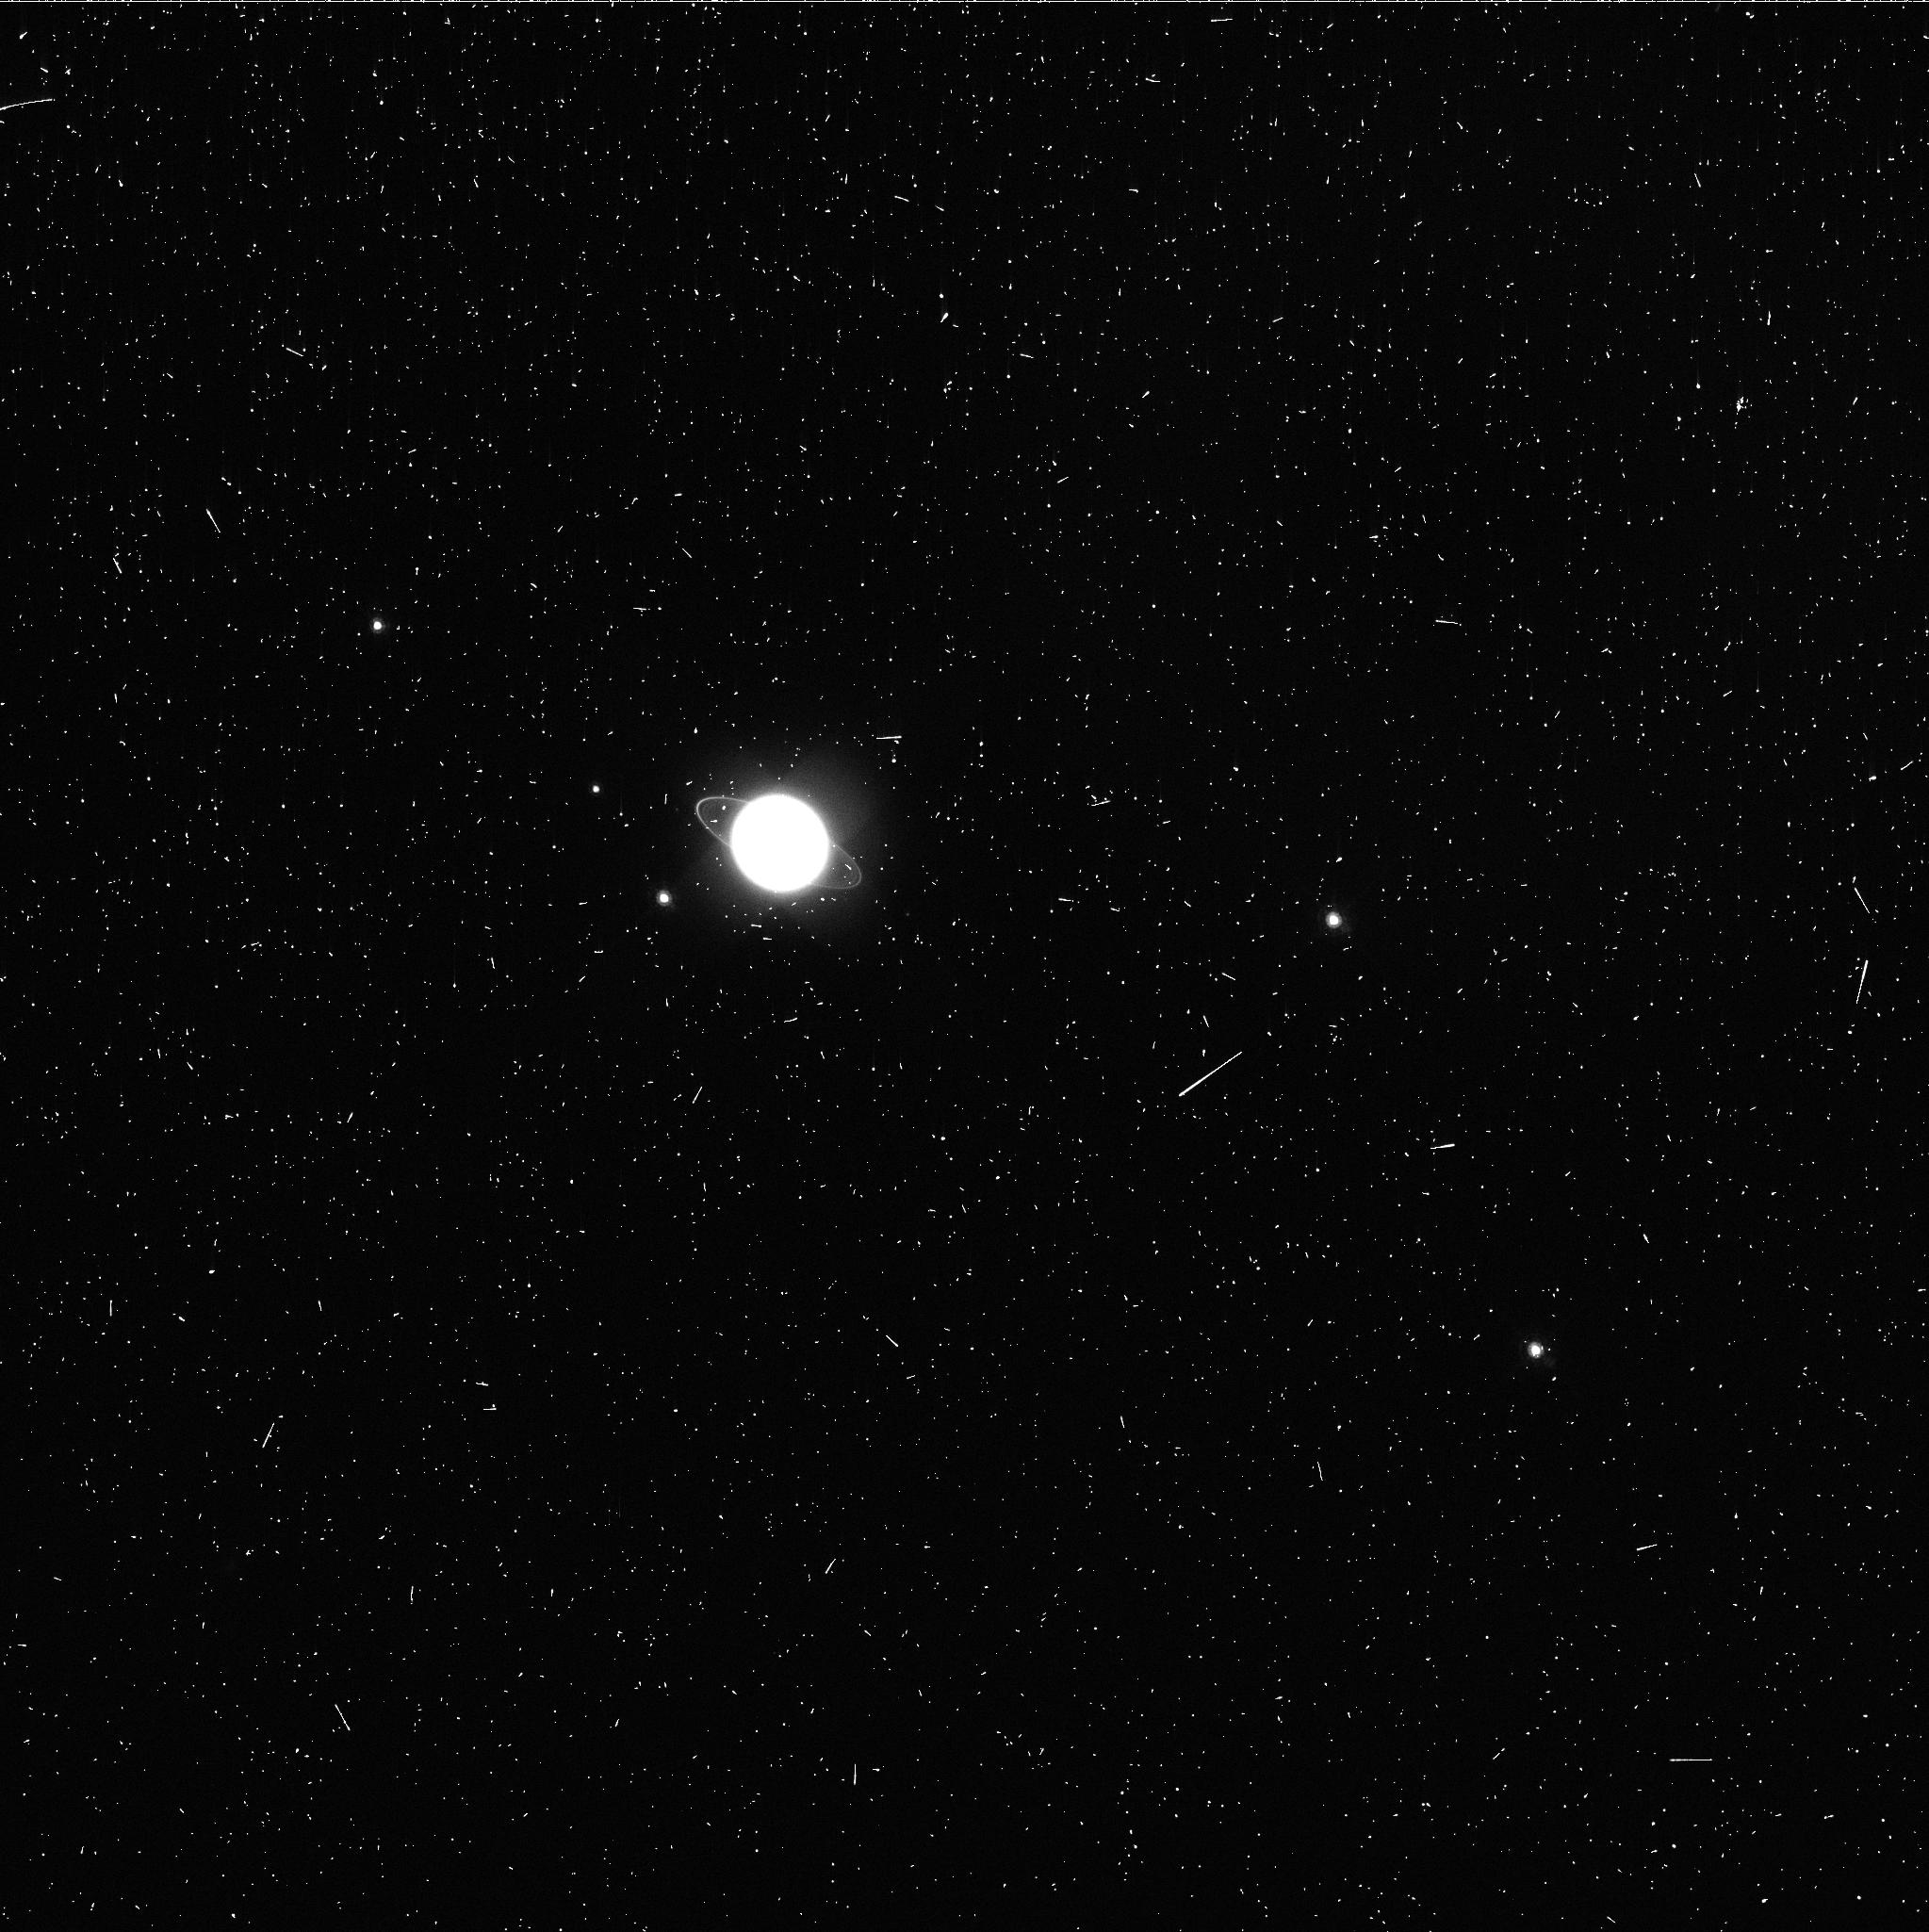
Target: URANUS. Instrument: WFC3/UVIS. Filter: FQ727N. Exposure: 4 min. Observation ID: ibxw02t1q

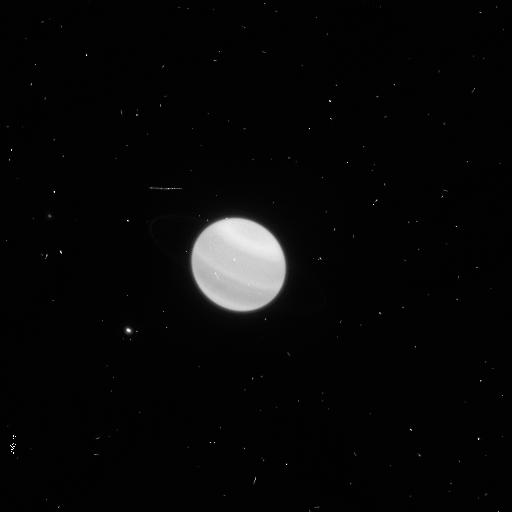
Target: URANUS. Instrument: WFC3/UVIS. Filter: F953N. Exposure: 4 min. Observation ID: ibxw02syq

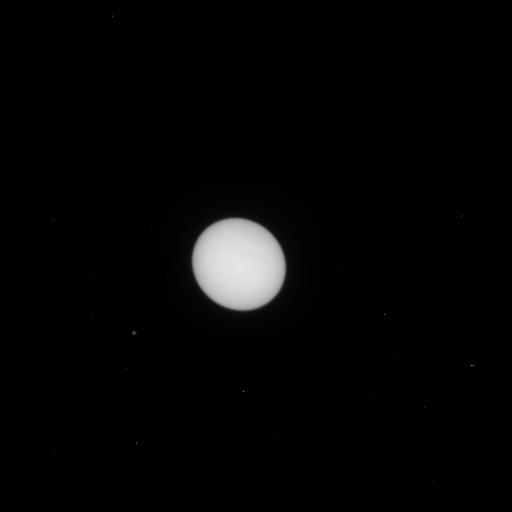
Target: URANUS. Instrument: WFC3/UVIS. Filter: F631N. Exposure: 1 min. Observation ID: ibxw02suq

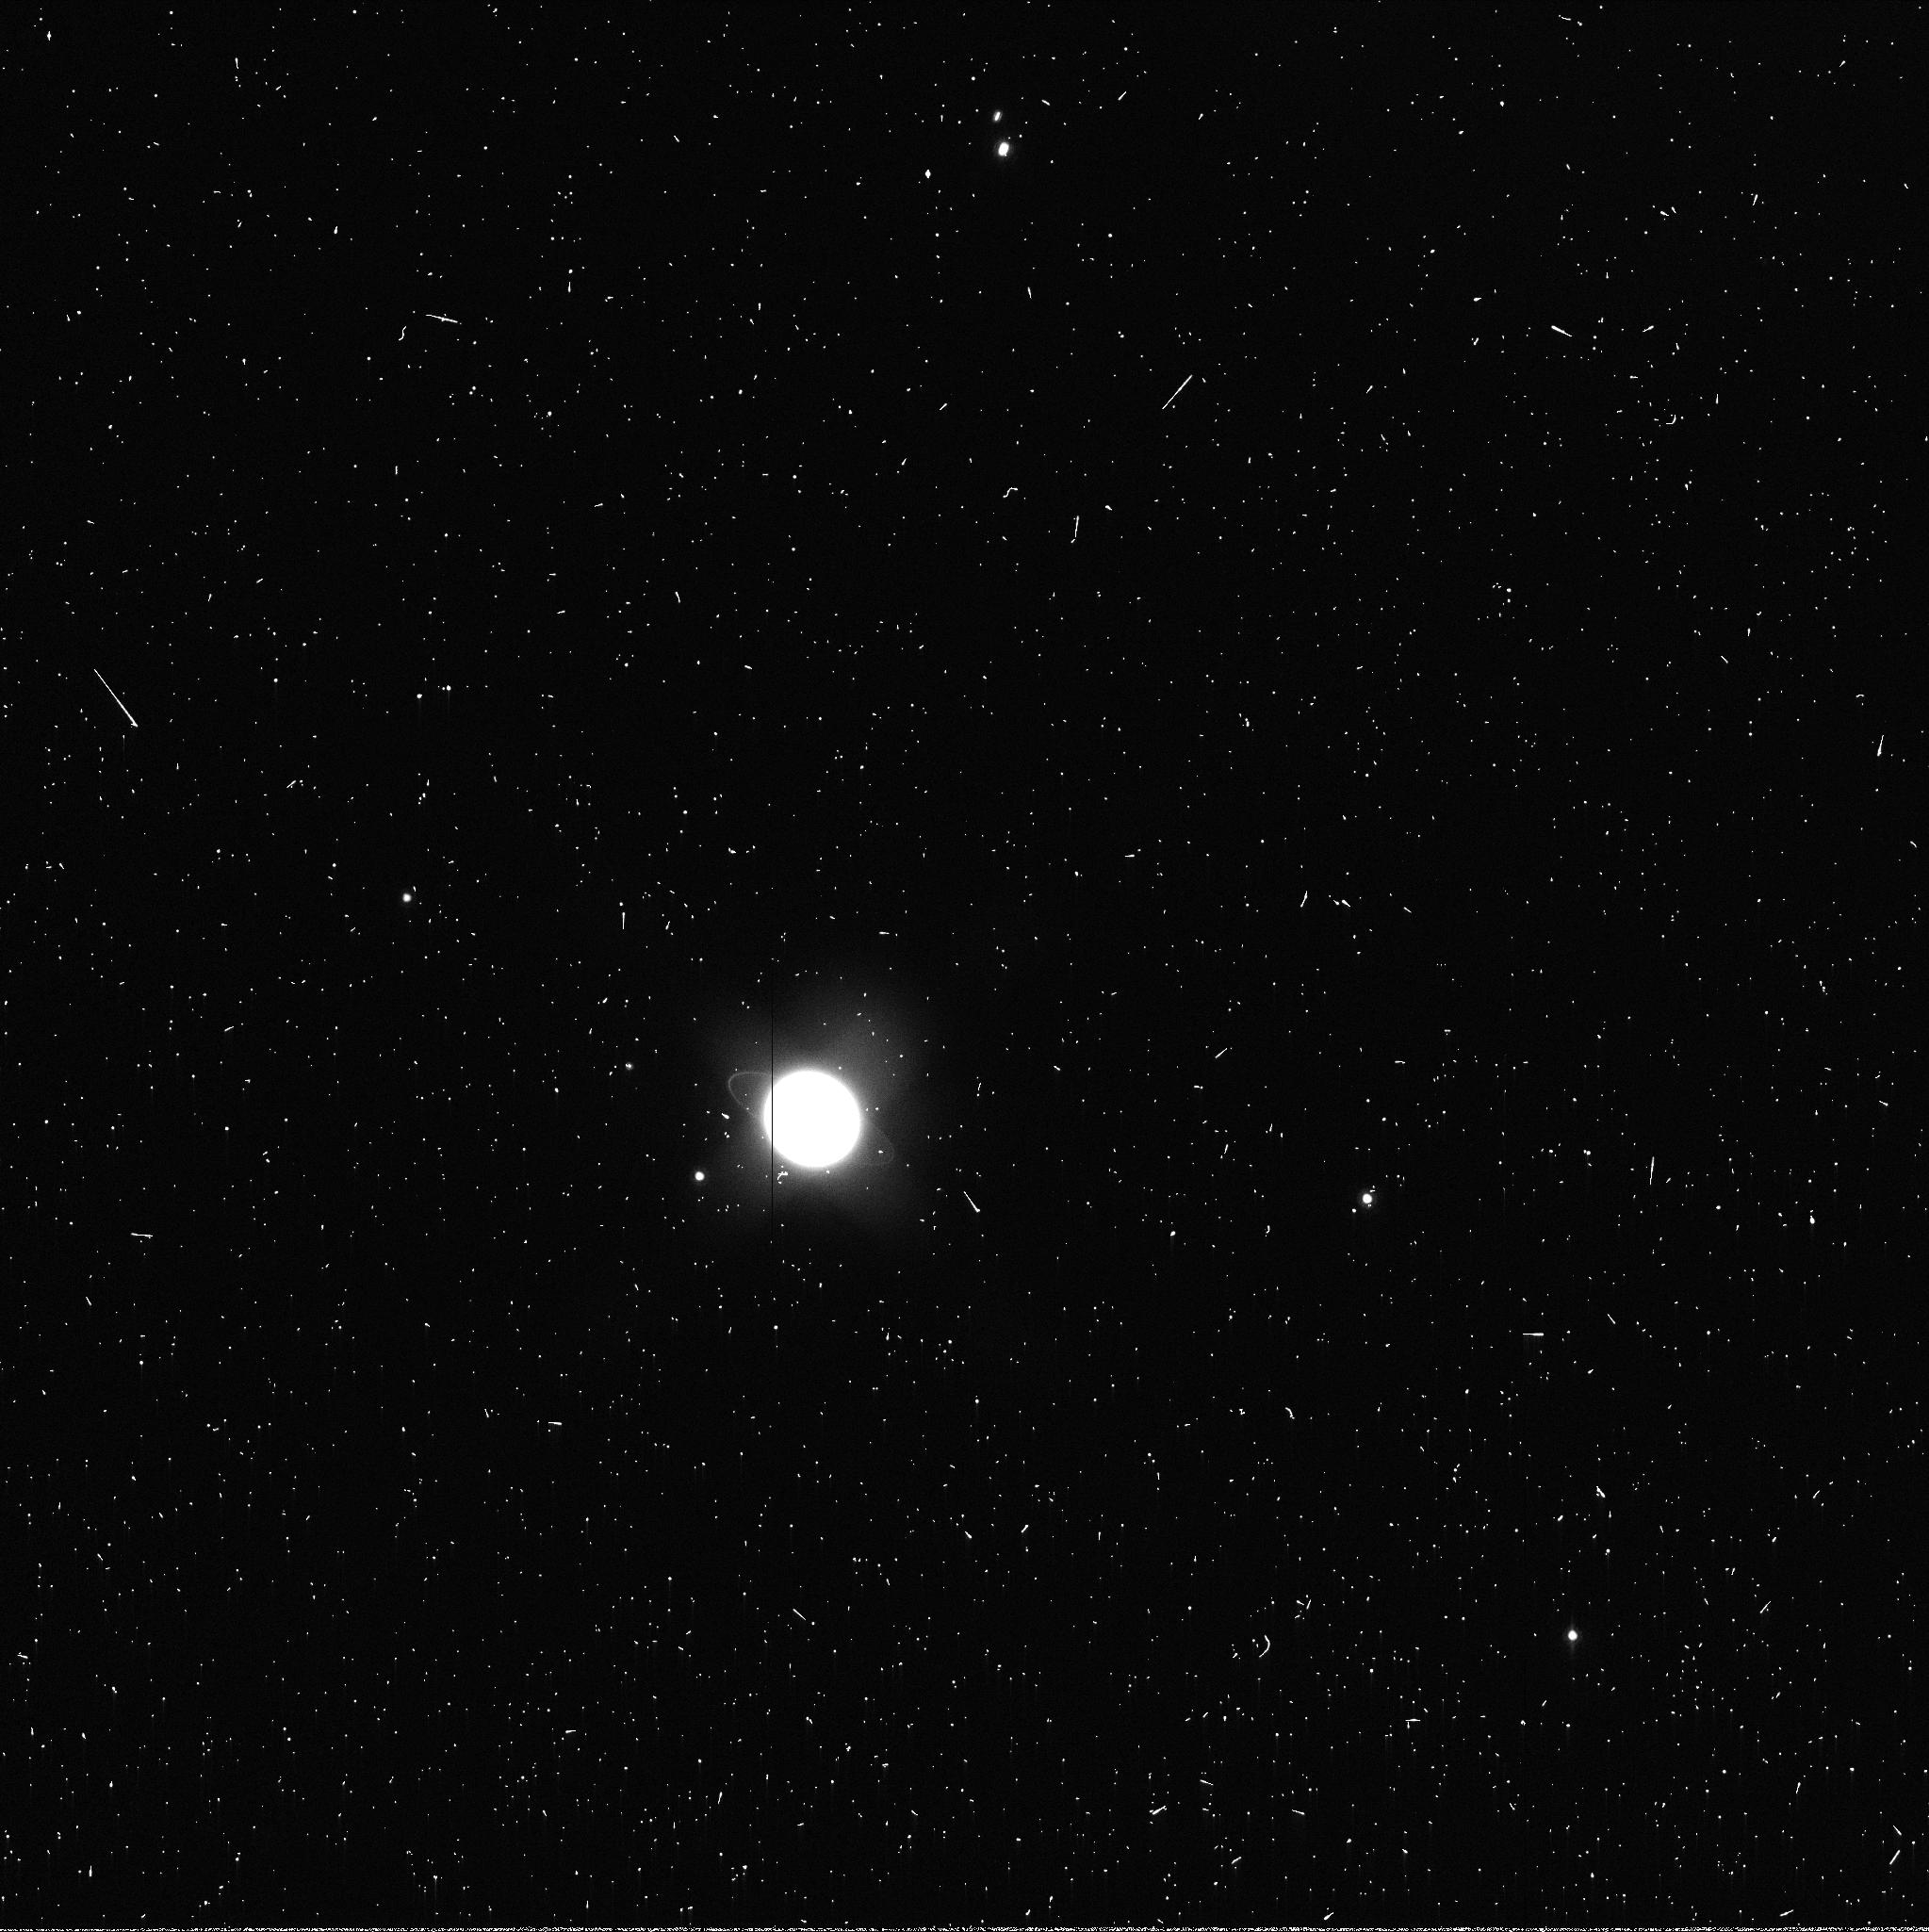
Target: URANUS. Instrument: WFC3/UVIS. Filter: FQ937N. Exposure: 3 min. Observation ID: ibxw02t0q

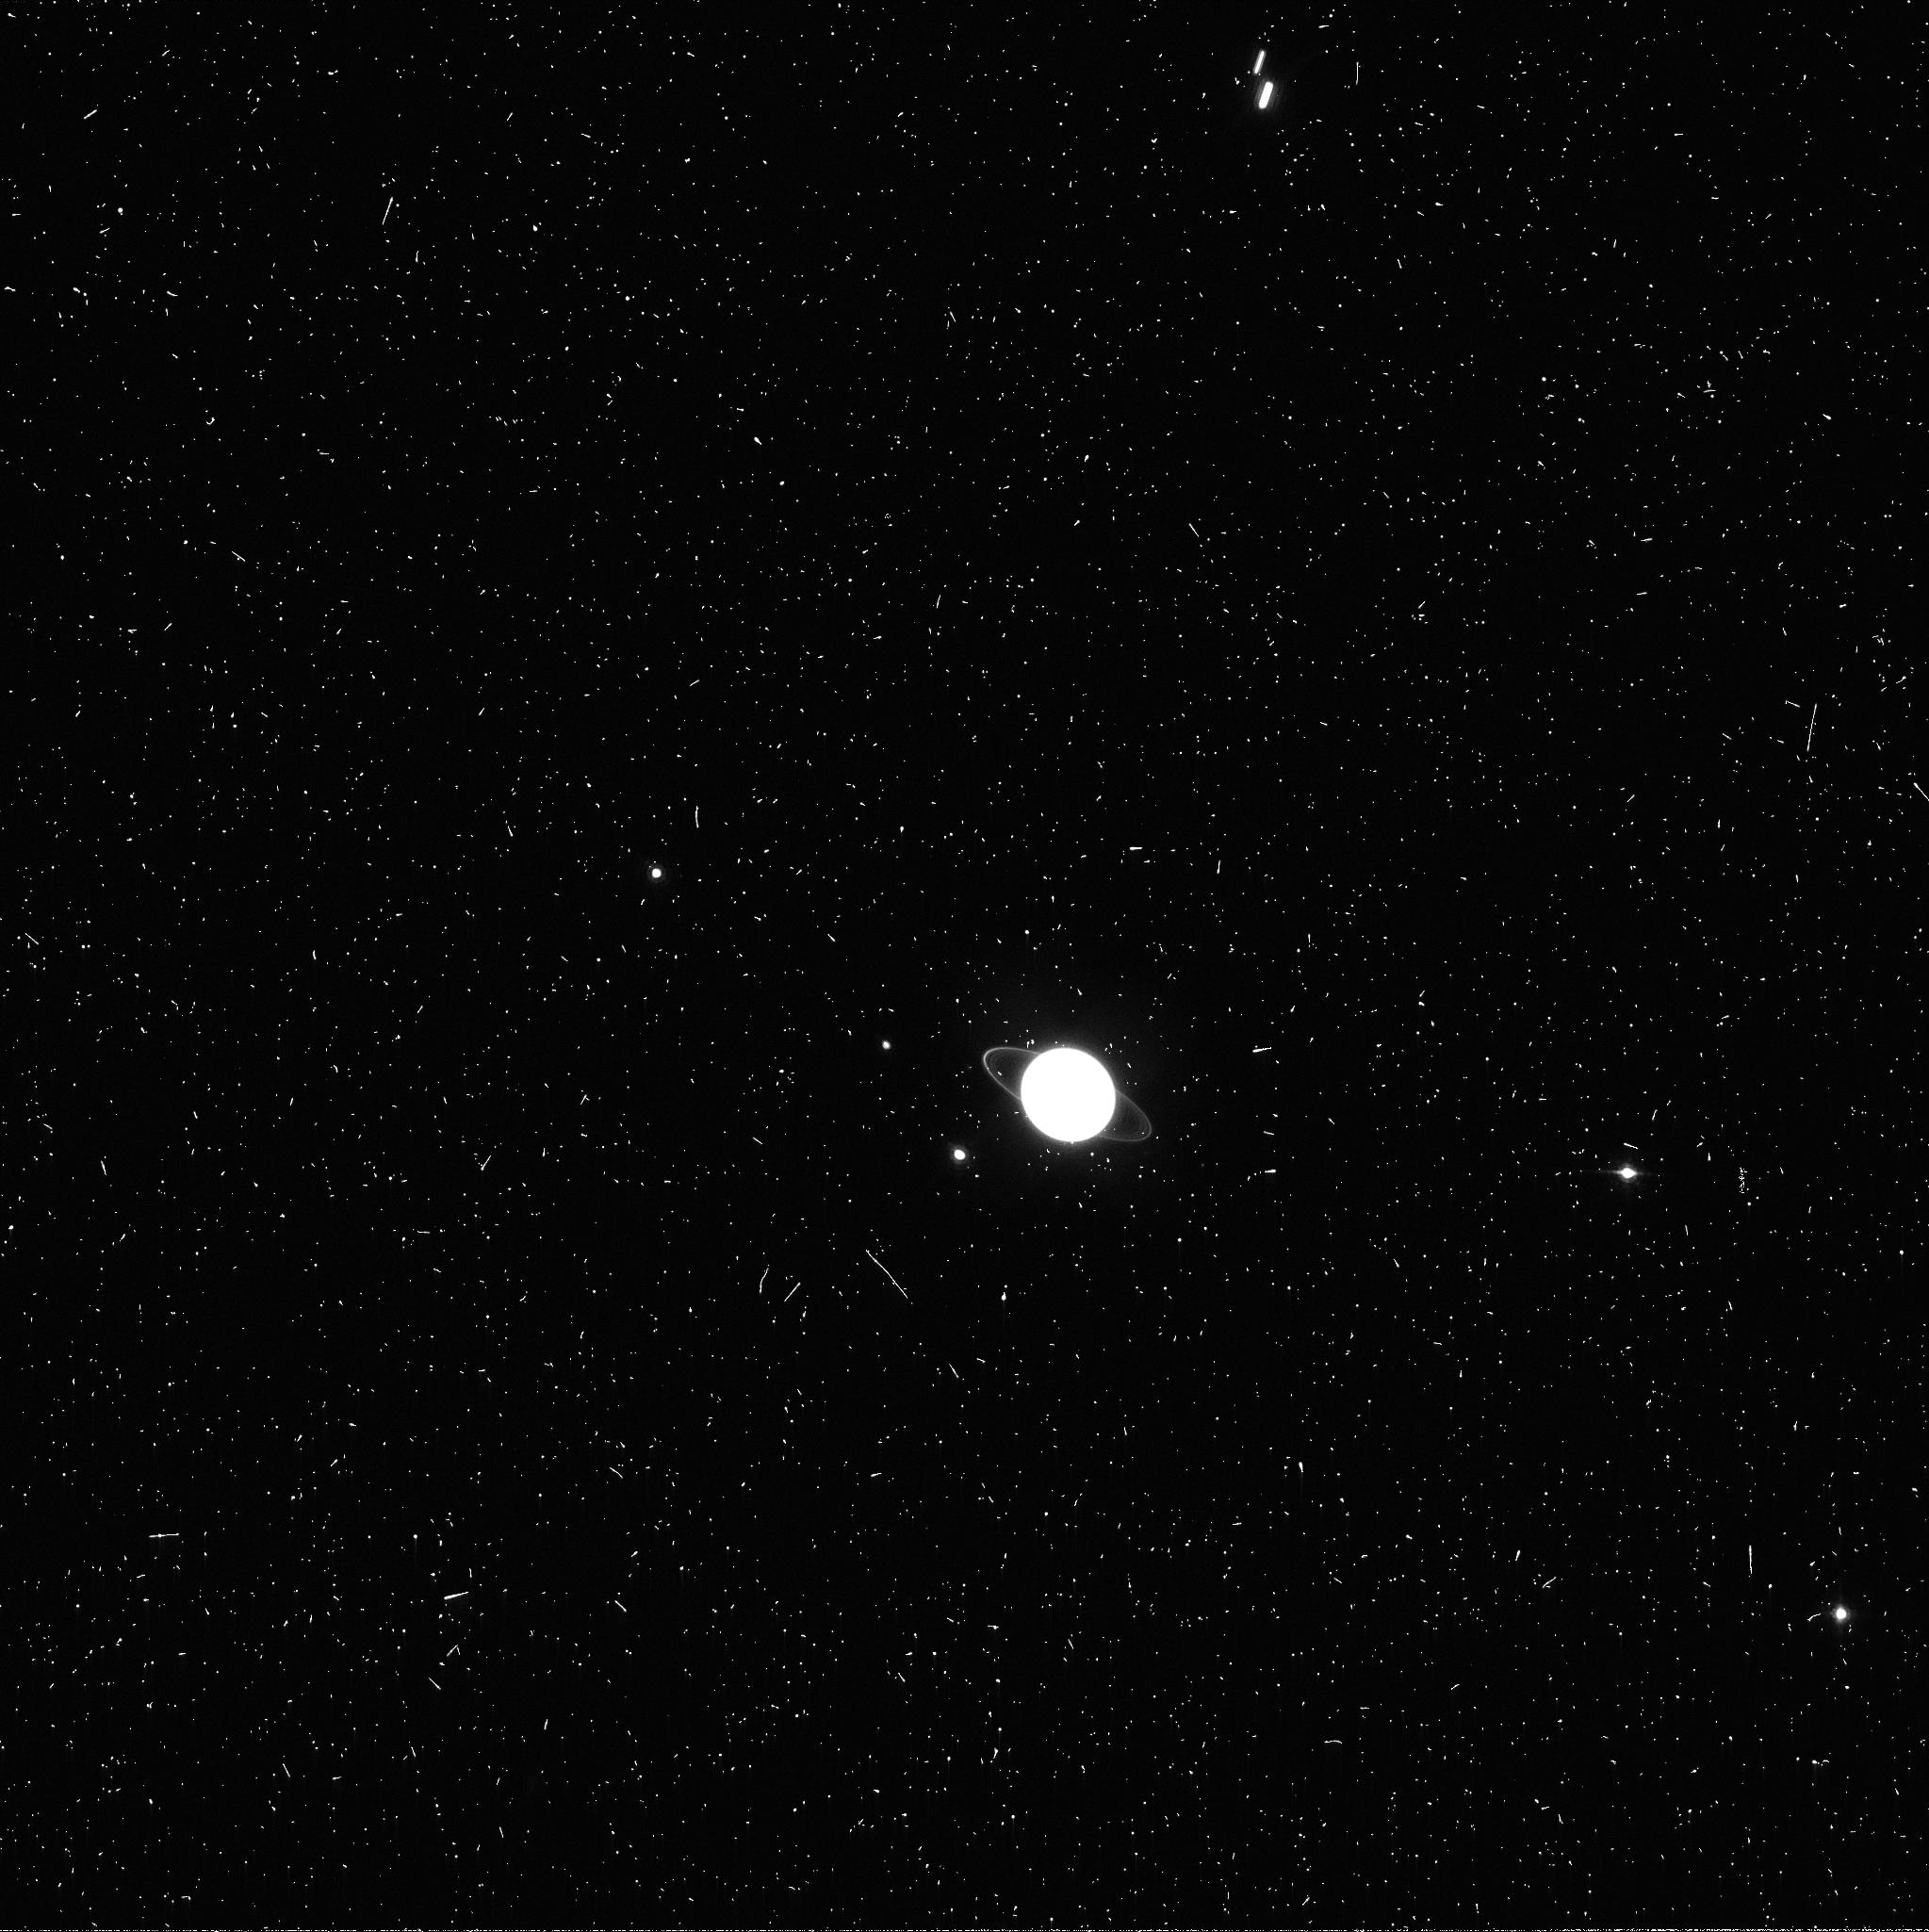
Target: URANUS. Instrument: WFC3/UVIS. Filter: FQ889N. Exposure: 8 min. Observation ID: ibxw02szq

Methane migration on a Uranus-class planet: symmetric or seasonal? (PI: Sromovsky, Lawrence A.)

We propose 3 STIS orbits and one WFC3 orbit to obtain spatially resolved 300-1000 nm spectra of the ice giant Uranus, which will be used to determine (1) whether its northern high latitudes have the same methane depletion that has been inferred at high southern latitudes from similar 2002 observations, or whether it has a different depletion indicating seasonal forcing, (2) cloud and haze structure changes since 2002 (5 years before equinox), and (3) the current cloud structure at high northern latitudes that will be accessible during Cycle 20 (5 years after equinox). The complete lack of discrete cloud features pole-ward of 45 S correlates with the inferred local depletion of methane gas and raises questions about methane depletion at high northern latitudes where discrete cloud features have been recently observed. We propose to answer this question firmly by use of spectral differences in methane and hydrogen absorption near 825 nm. This will constrain the methane distribution over the latitude range from 25 S to 70 N, over which the cloud and haze distribution will also be tightly constrained by spectral limb darkening observations. The three STIS orbits will orient the spectral slit along Uranus' polar axis and step from the edge to the center of the disk, taking advantage of the zonal symmetry of Uranus to reduce total observing time by half. The orbit of WFC3 imaging over a broad range of wavelengths provides key information in support of complex corrections needed to produce well calibrated spectra. These results will be relevant to extra-solar science, as Uranus represents a size class that is the most abundant among Kepler extra-solar planet candidates.